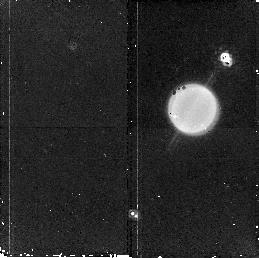
Target: URANUS. Instrument: NICMOS/NIC2. Filter: F187N. Exposure: 11 min. Observation ID: n9z702010

Investigating Near-Equinox Atmospheric Change on Uranus (PI: Sromovsky, Lawrence A.)

Uranus is approaching its 7 December 2007 equinox, when we will be able to observe the entire northern hemisphere for the first time with modern cameras. The large seasonal phase shift expected from its long radiative time constant implies that it should now exhibit nearly maximal hemispheric contrast, and should be in the process of reversing. Many changes already observed, such as the development of the first visible-wavelength dark spot, discovered in Cycle 15, and the fading of the south polar cap may be indicative of the expected reversal. We propose a detailed characterization of Uranus' current seasonal response with a 7-orbit program consisting of 1 orbit of NICMOS imaging of cloud bands and 6 orbits of WFPC2 imaging using both broadband and narrow-band filters capable of tracking dark and bright discrete cloud features. Filters between 0.467 and 1.87 microns will provide vertical sensing depths scanning through the pressure range where the putative methane and deeper H2S clouds might plausibly exist and provide strong constraints on their contributions and parent gas mixing ratios. These observations have unique combinations of spectral range and resolution with needed temporal and spatial resolution not available from groundbased observations. Only HST is capable of investigating the Uranus dark spot.